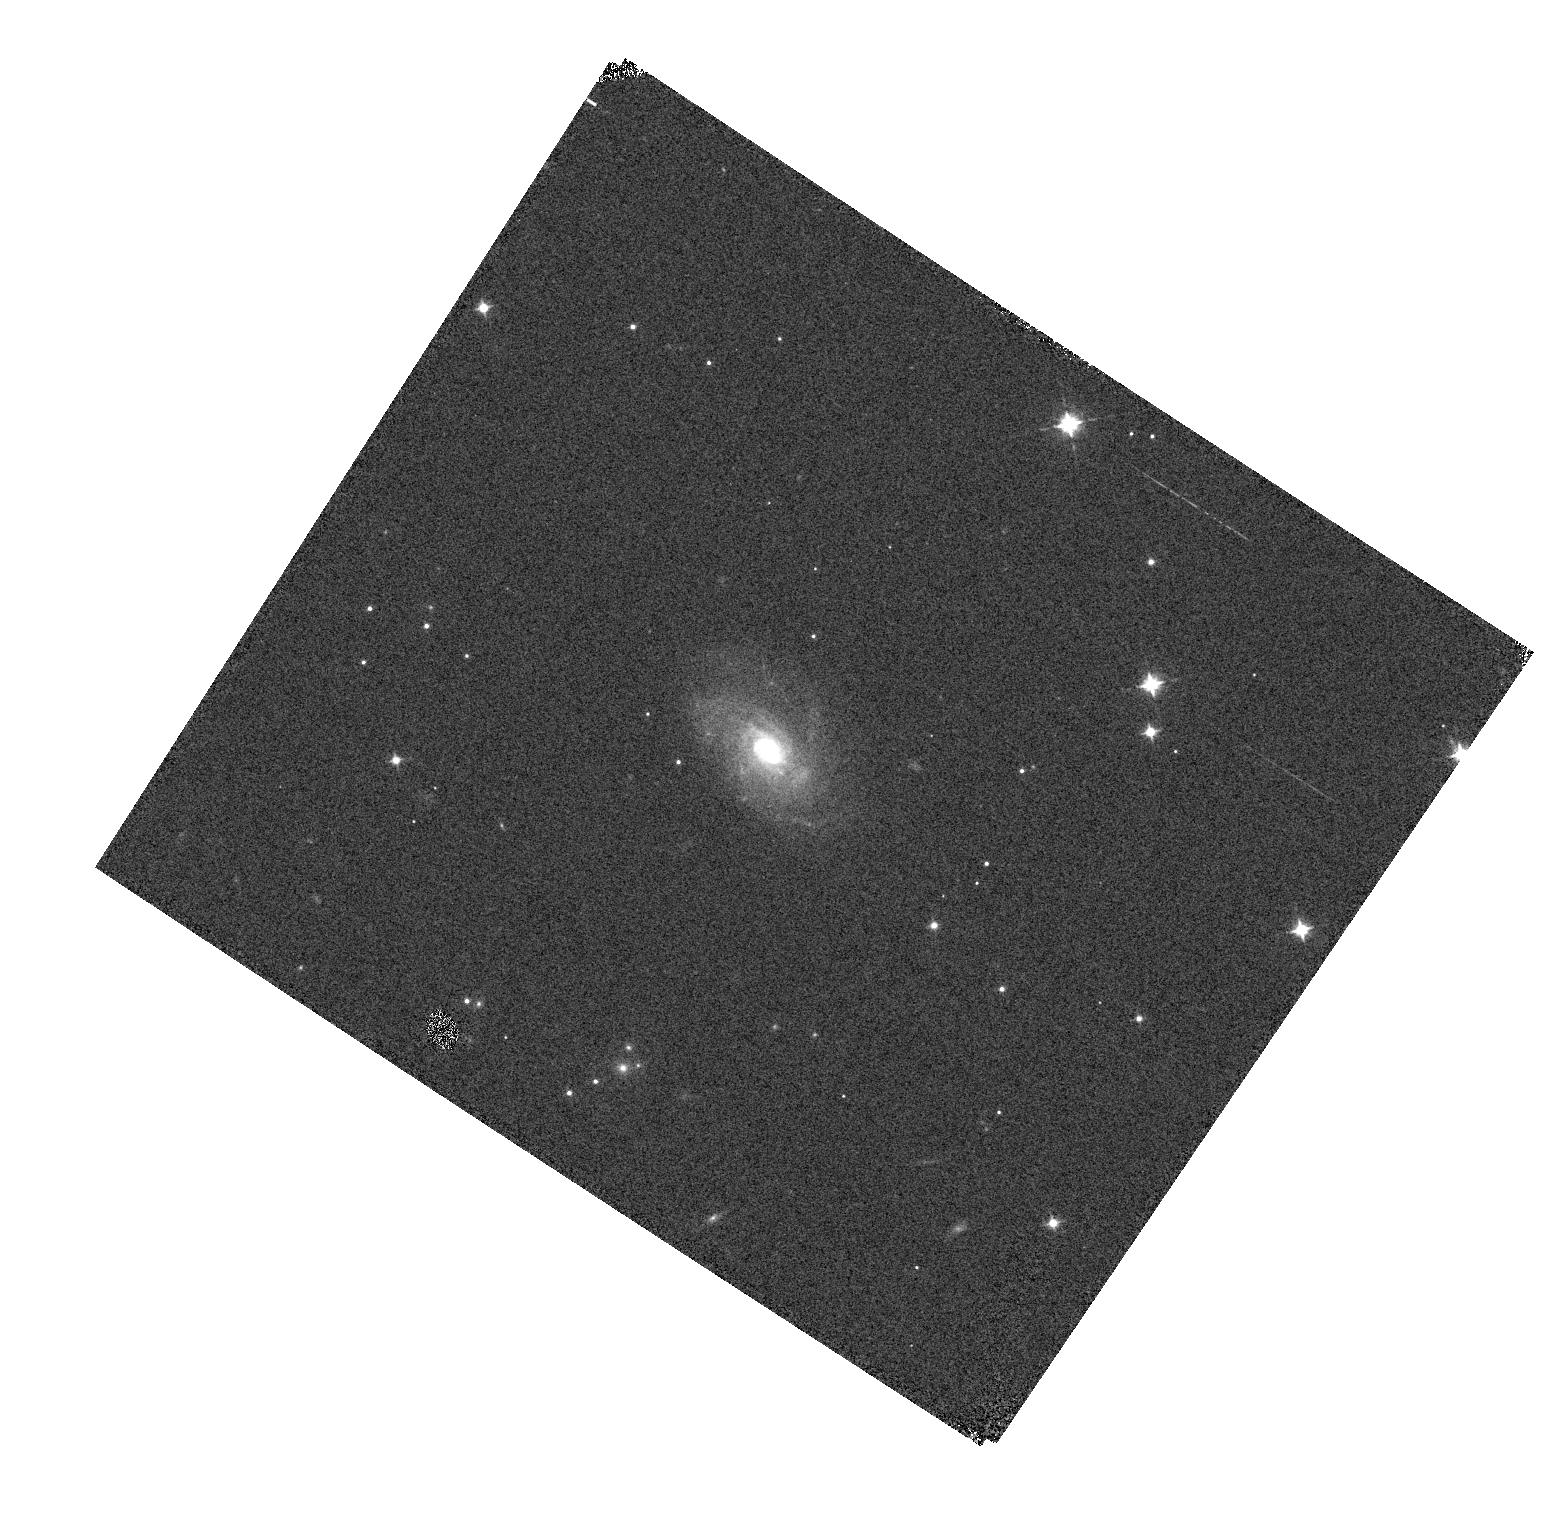
Target: SN2020RGZ
Instrument: WFC3/IR
Filter: F098M
Exposure: 1 min
Observation ID: hst_16234_86_wfc3_ir_f098m_ieel86

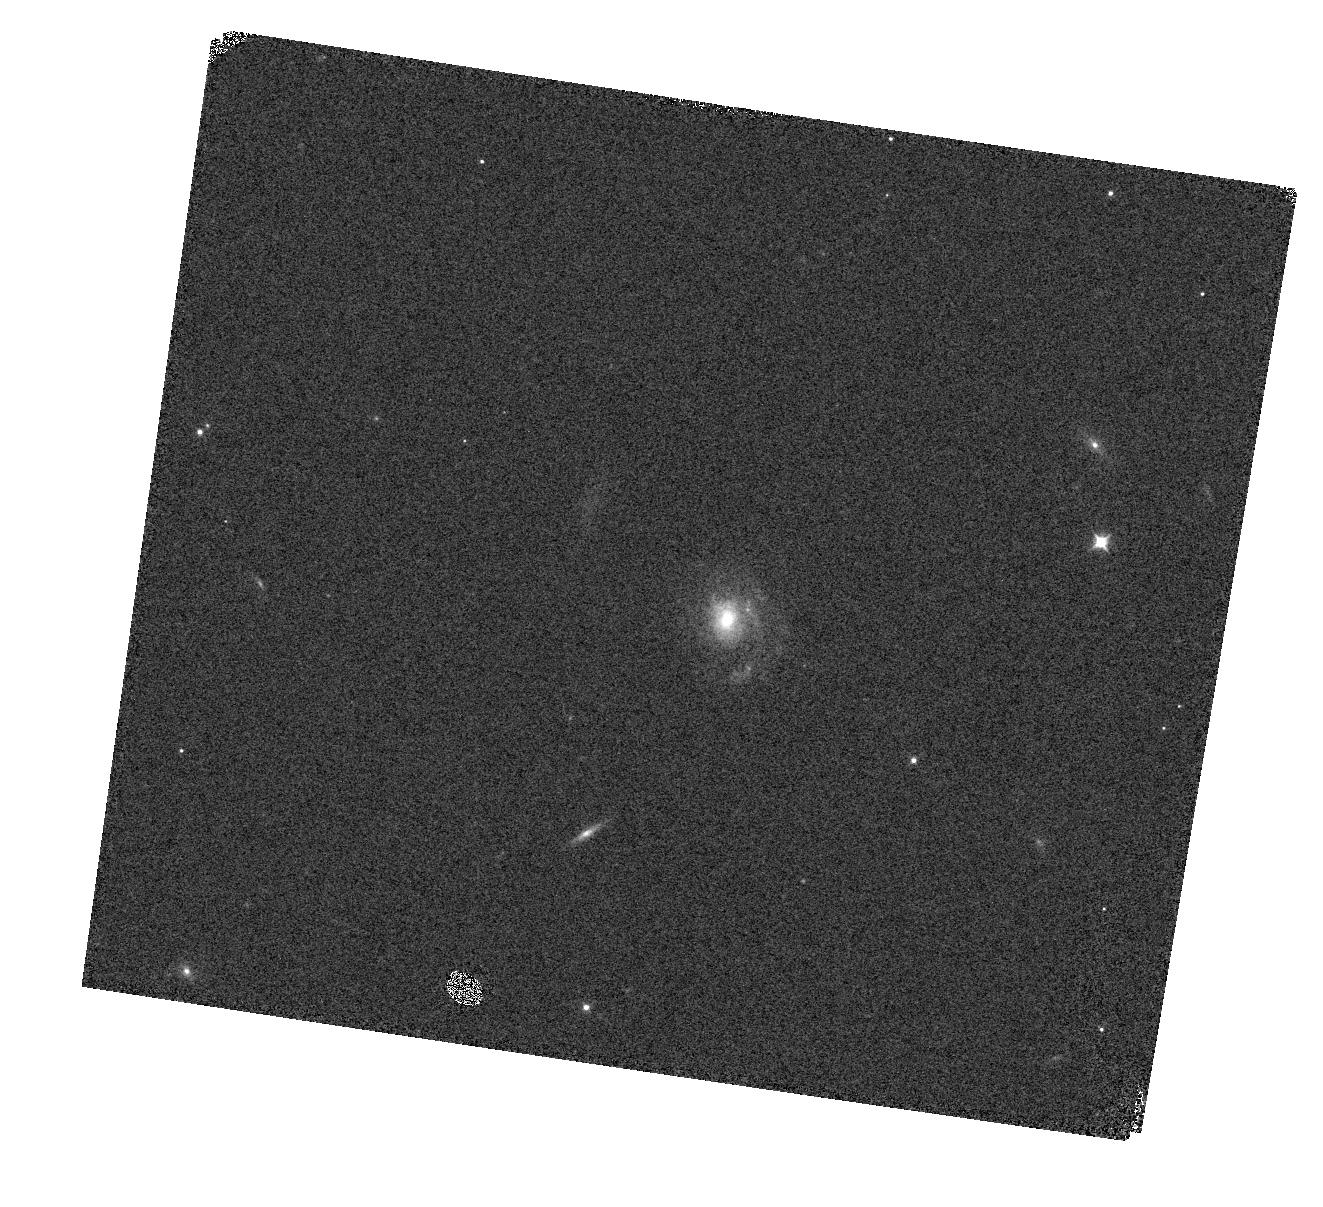
Target: SN2020TKP
Instrument: WFC3/IR
Filter: F098M
Exposure: 1 min
Observation ID: hst_16234_87_wfc3_ir_f098m_ieel87

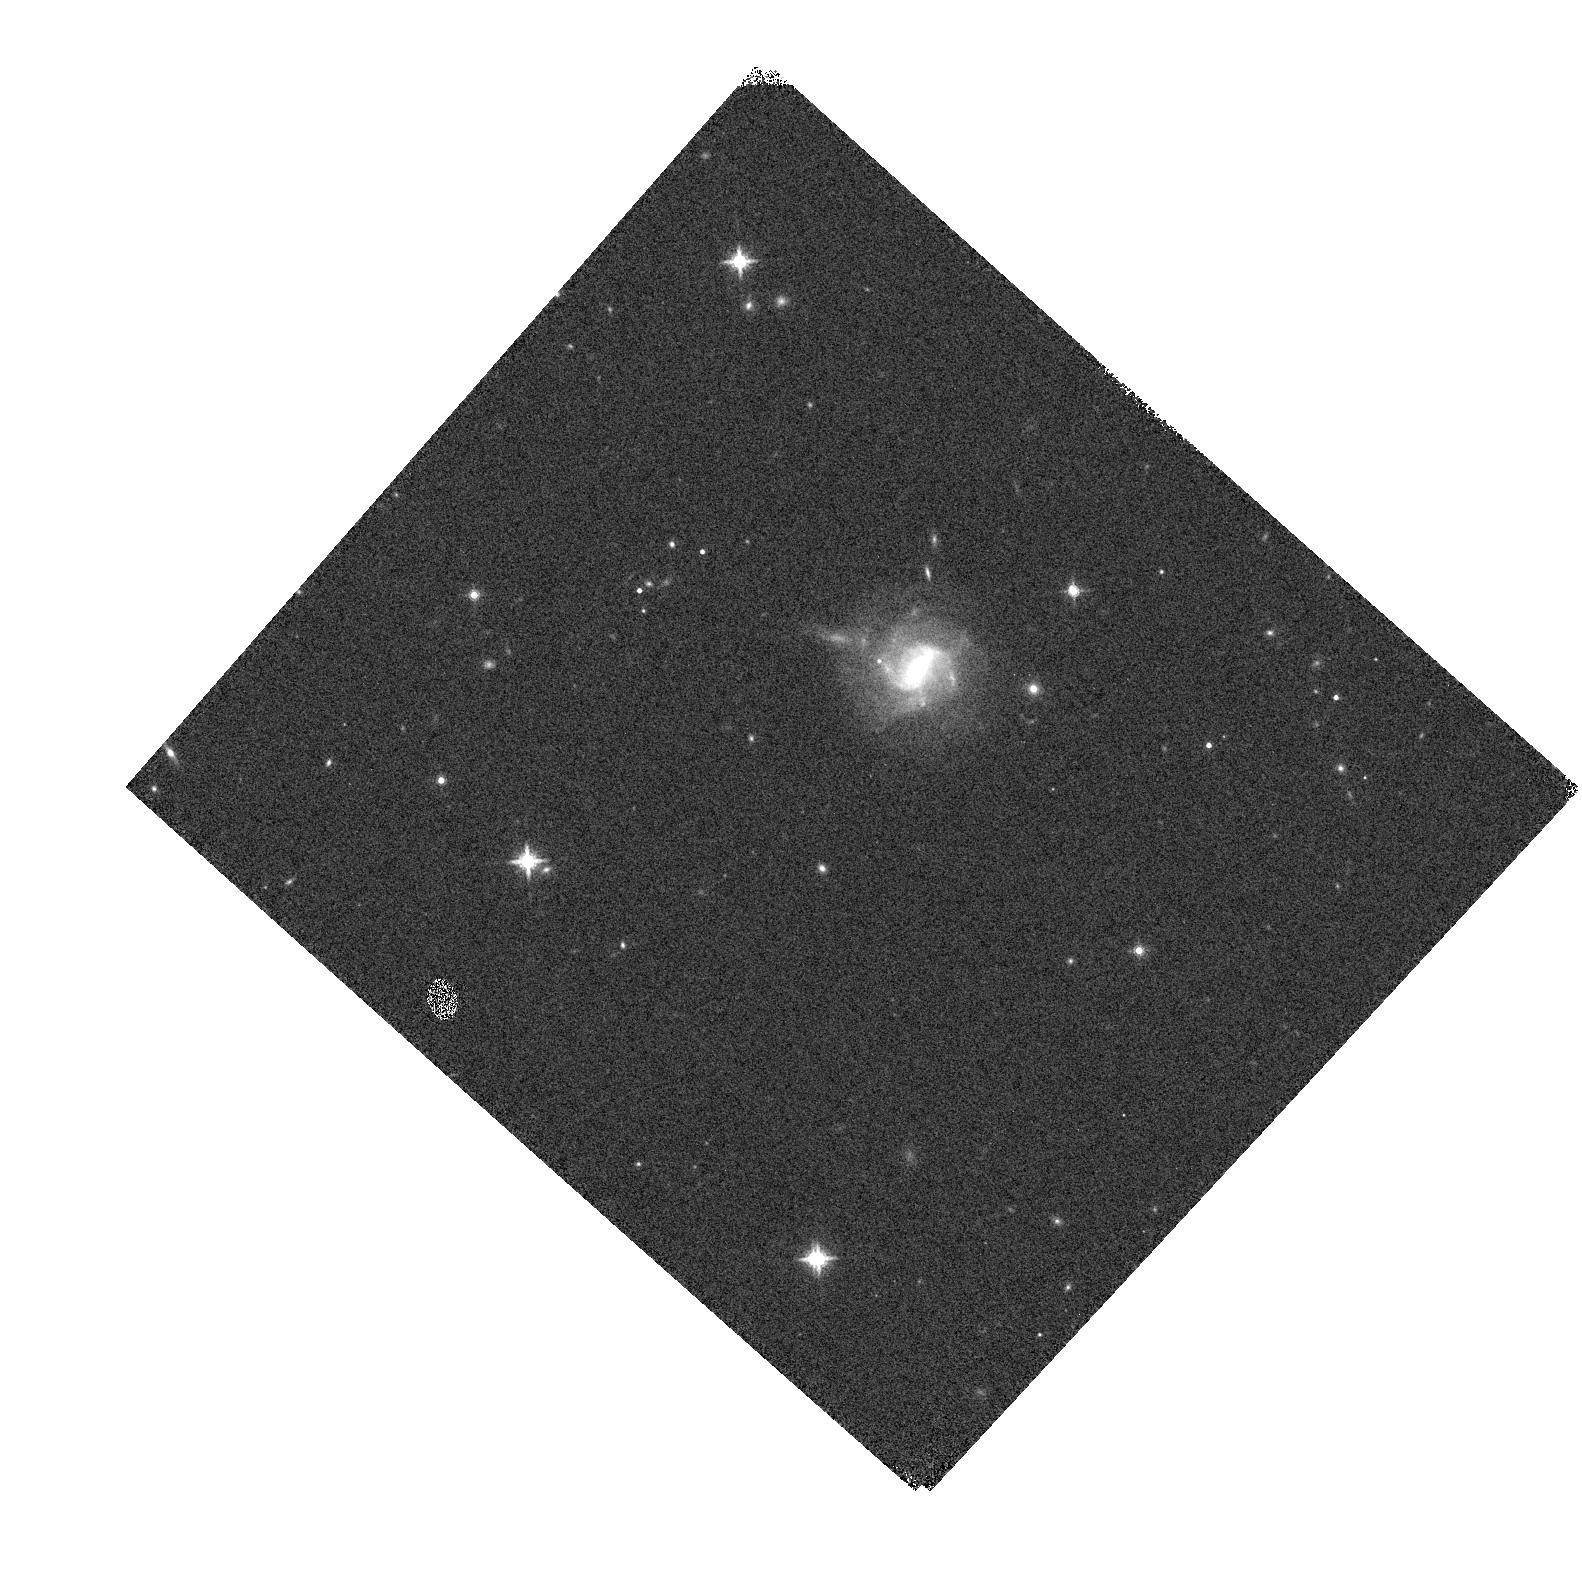
Target: SN2021IOV
Instrument: WFC3/IR
Filter: F160W
Exposure: 1 min
Observation ID: hst_16234_83_wfc3_ir_f160w_ieel83

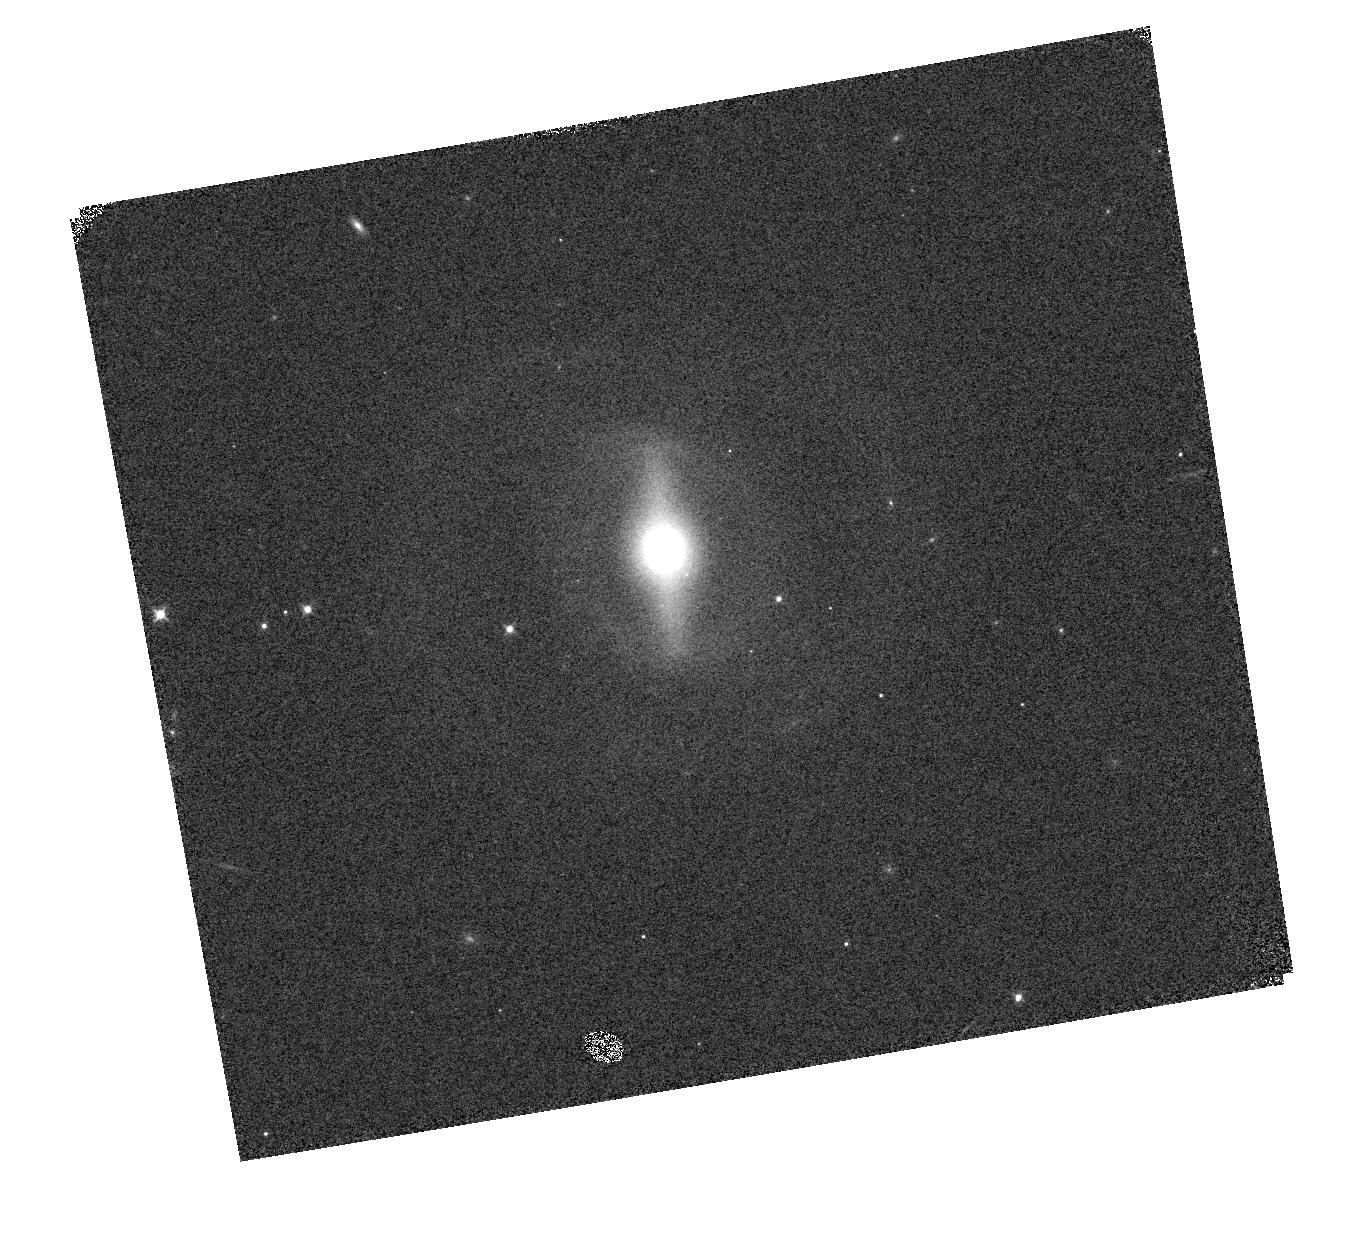
Target: SN2021MIM
Instrument: WFC3/IR
Filter: F098M
Exposure: 1 min
Observation ID: hst_16234_92_wfc3_ir_f098m_ieel92

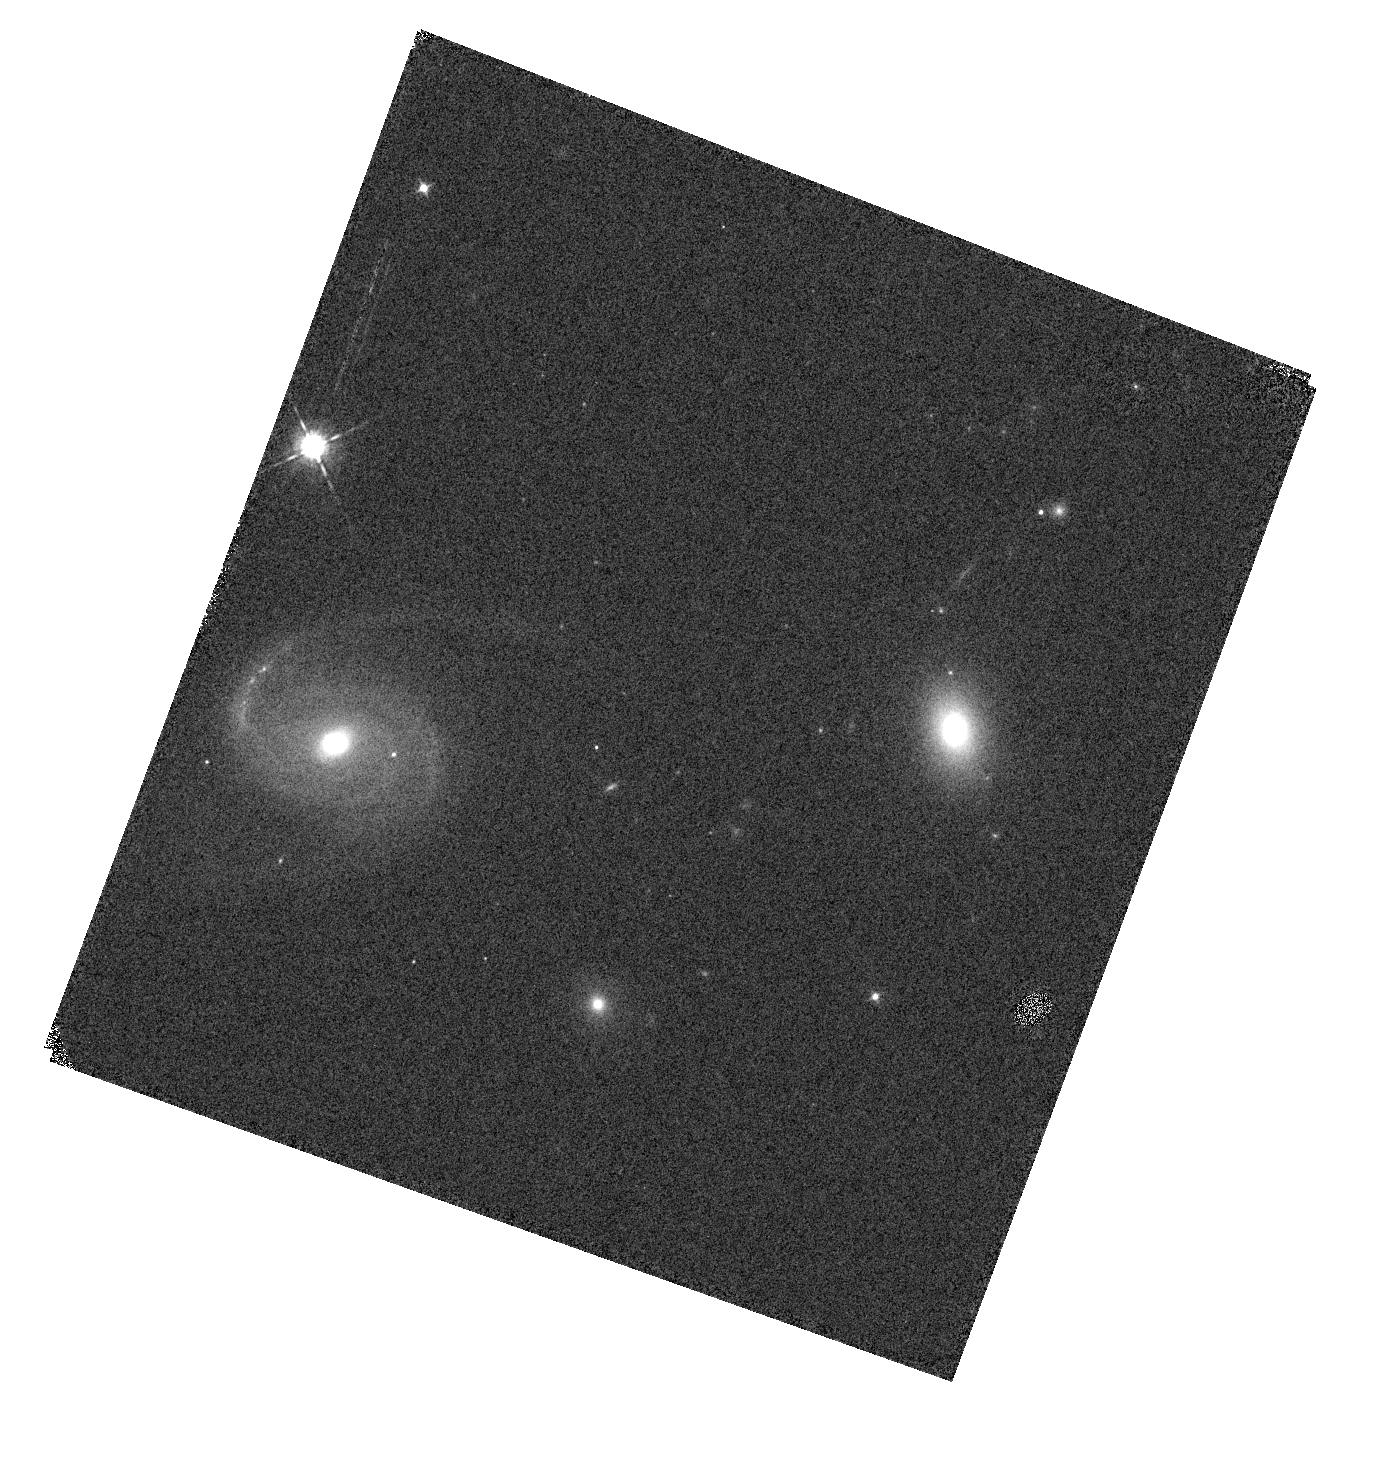
Target: SN2021IHZ
Instrument: WFC3/IR
Filter: F098M
Exposure: 1 min
Observation ID: hst_16234_74_wfc3_ir_f098m_ieel74

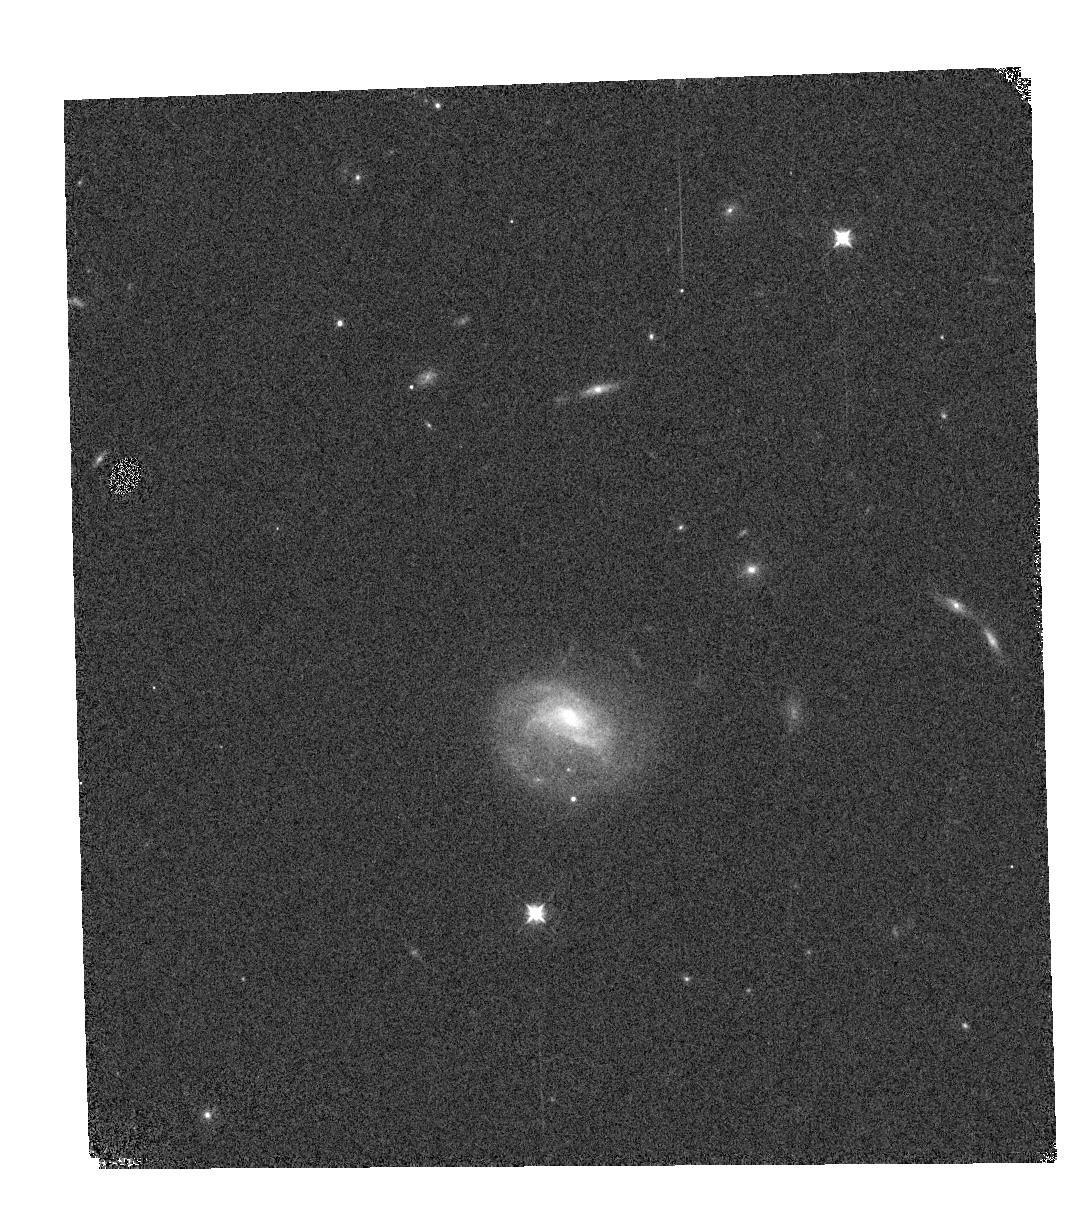
Target: SN2020ZPI
Instrument: WFC3/IR
Filter: F098M
Exposure: 1 min
Observation ID: hst_16234_89_wfc3_ir_f098m_ieel89

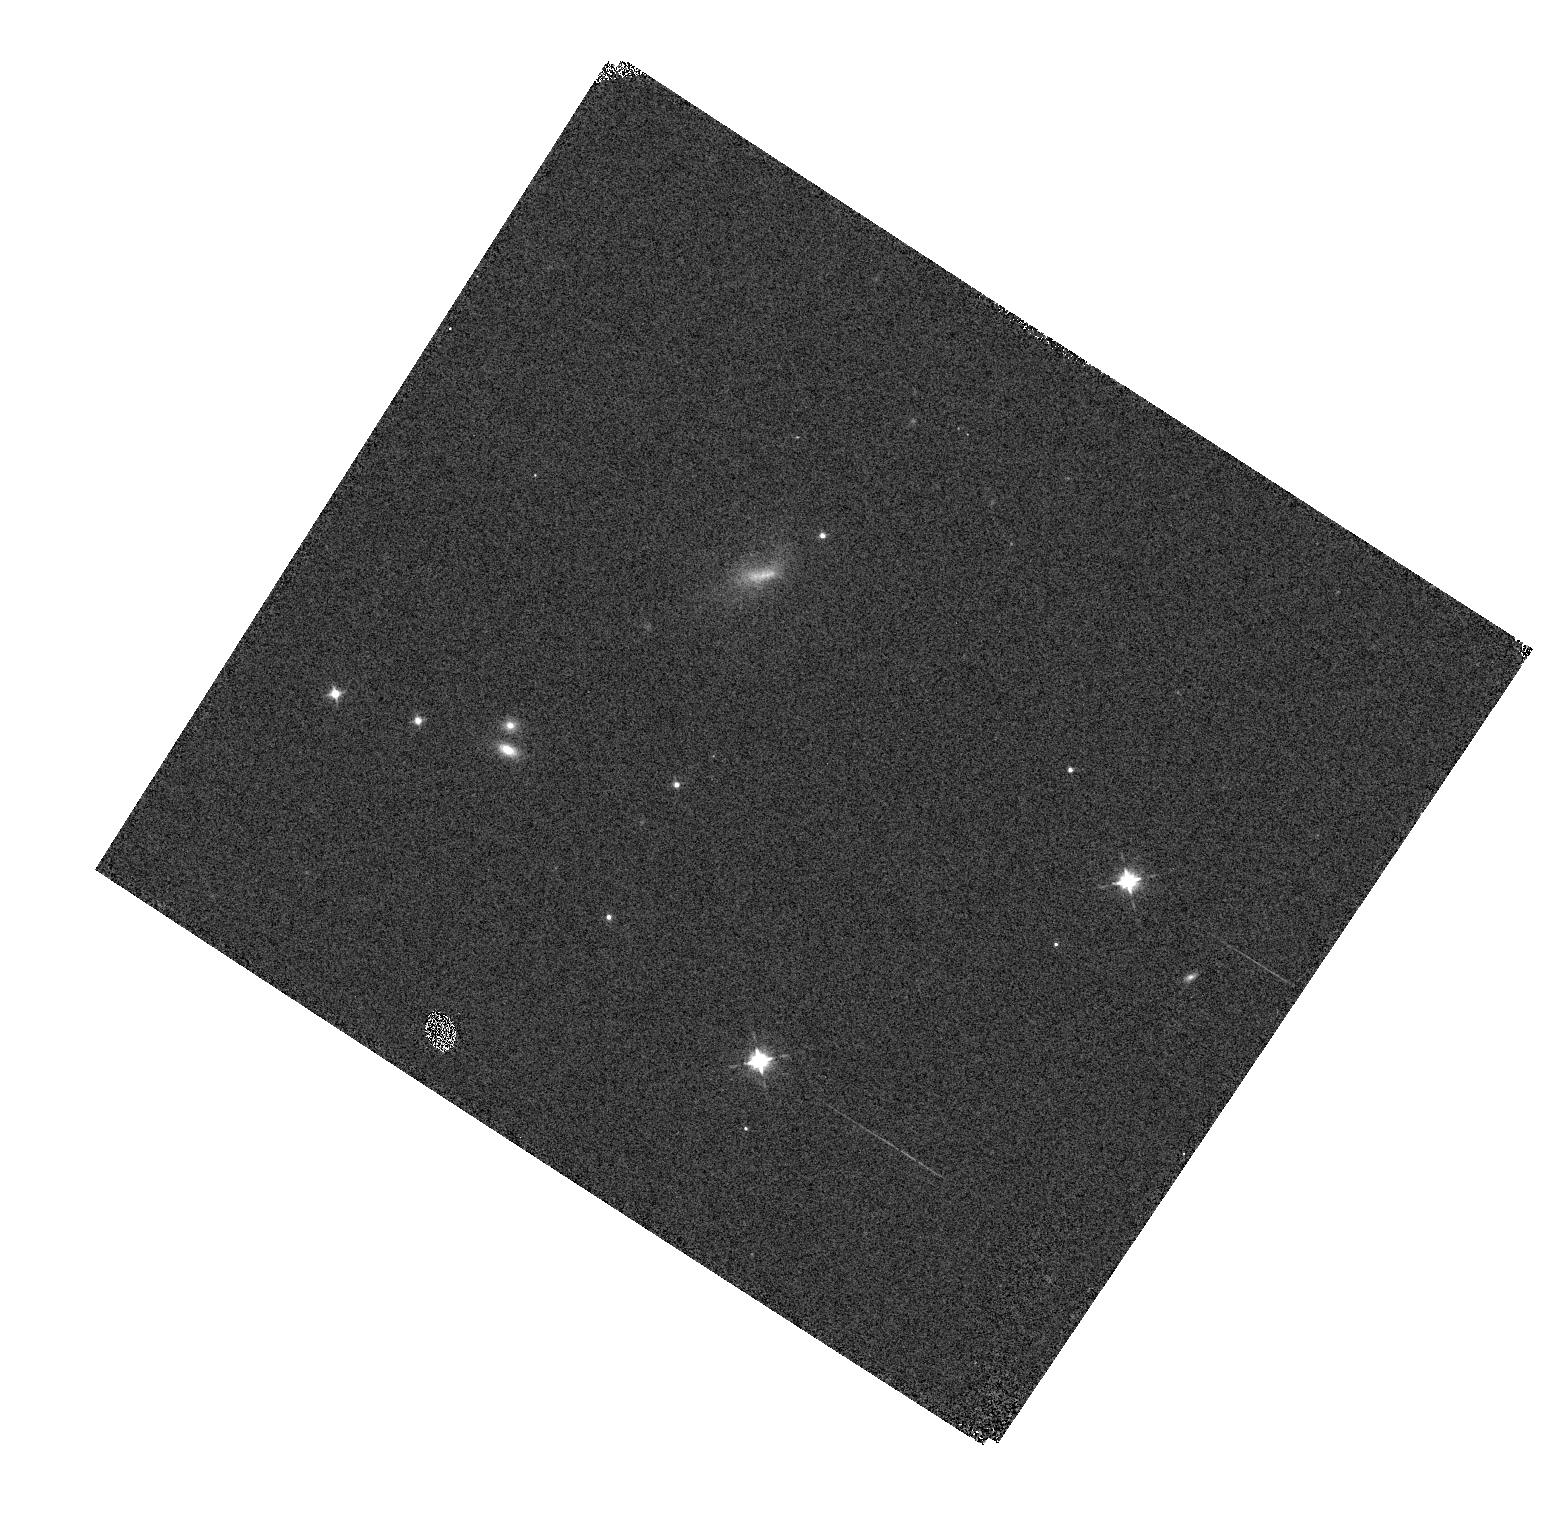
Target: SN2021GHC
Instrument: WFC3/IR
Filter: F098M
Exposure: 1 min
Observation ID: hst_16234_71_wfc3_ir_f098m_ieel71

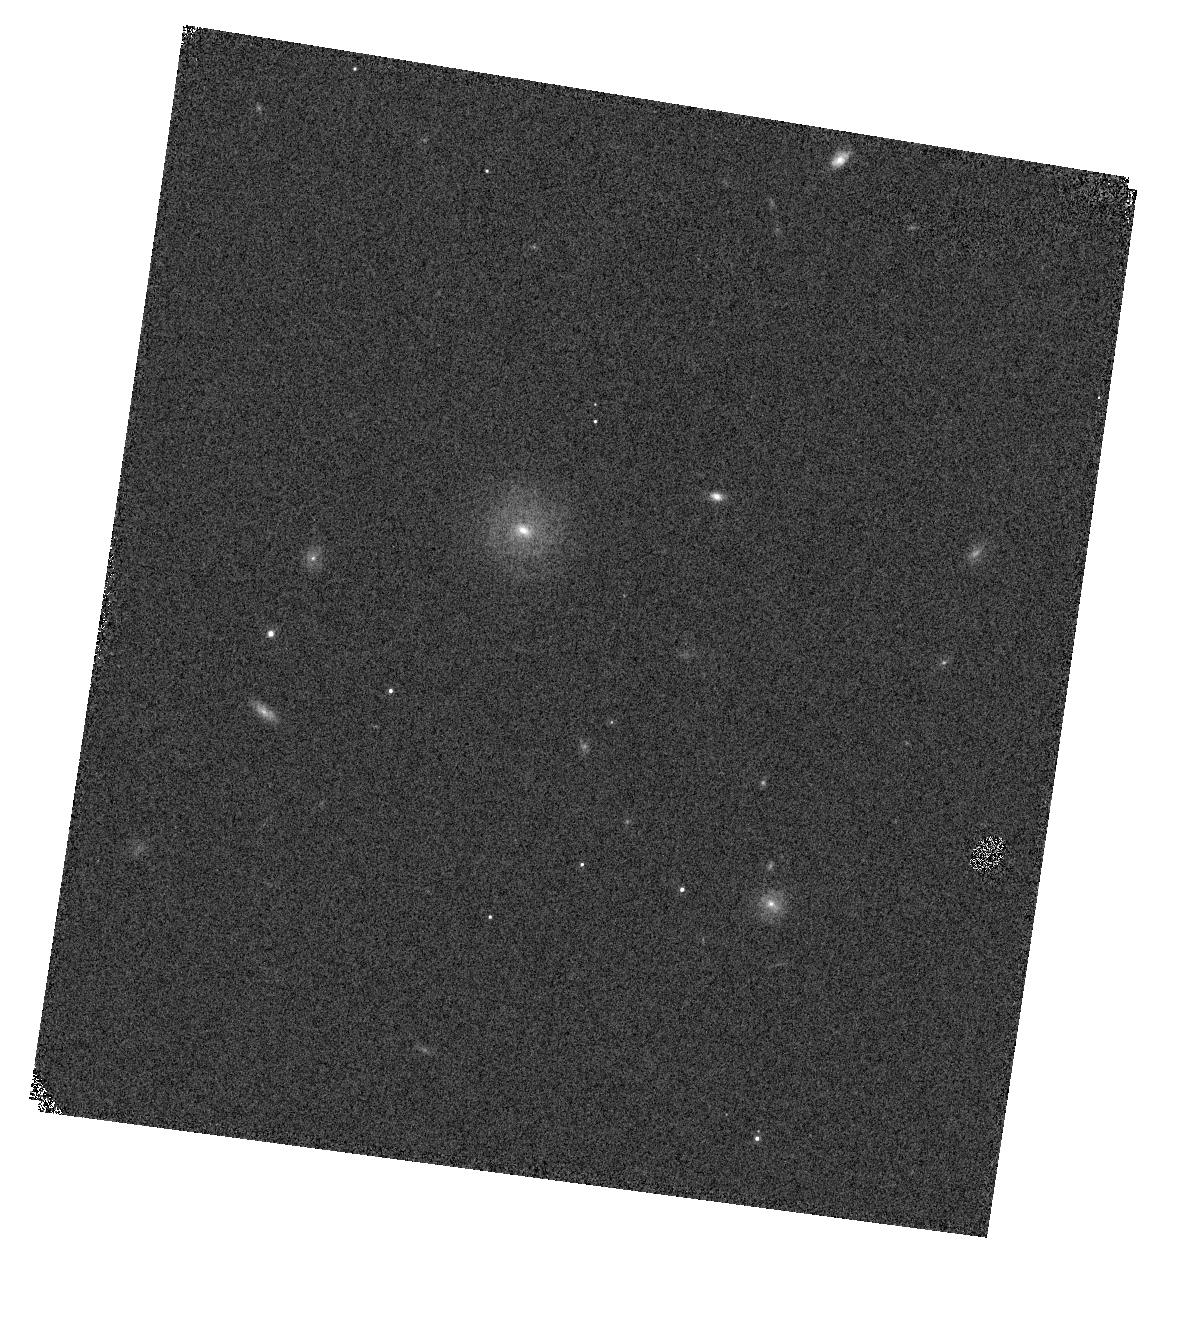
Target: SN2020FXA
Instrument: WFC3/IR
Filter: F098M
Exposure: 1 min
Observation ID: hst_16234_81_wfc3_ir_f098m_ieel81

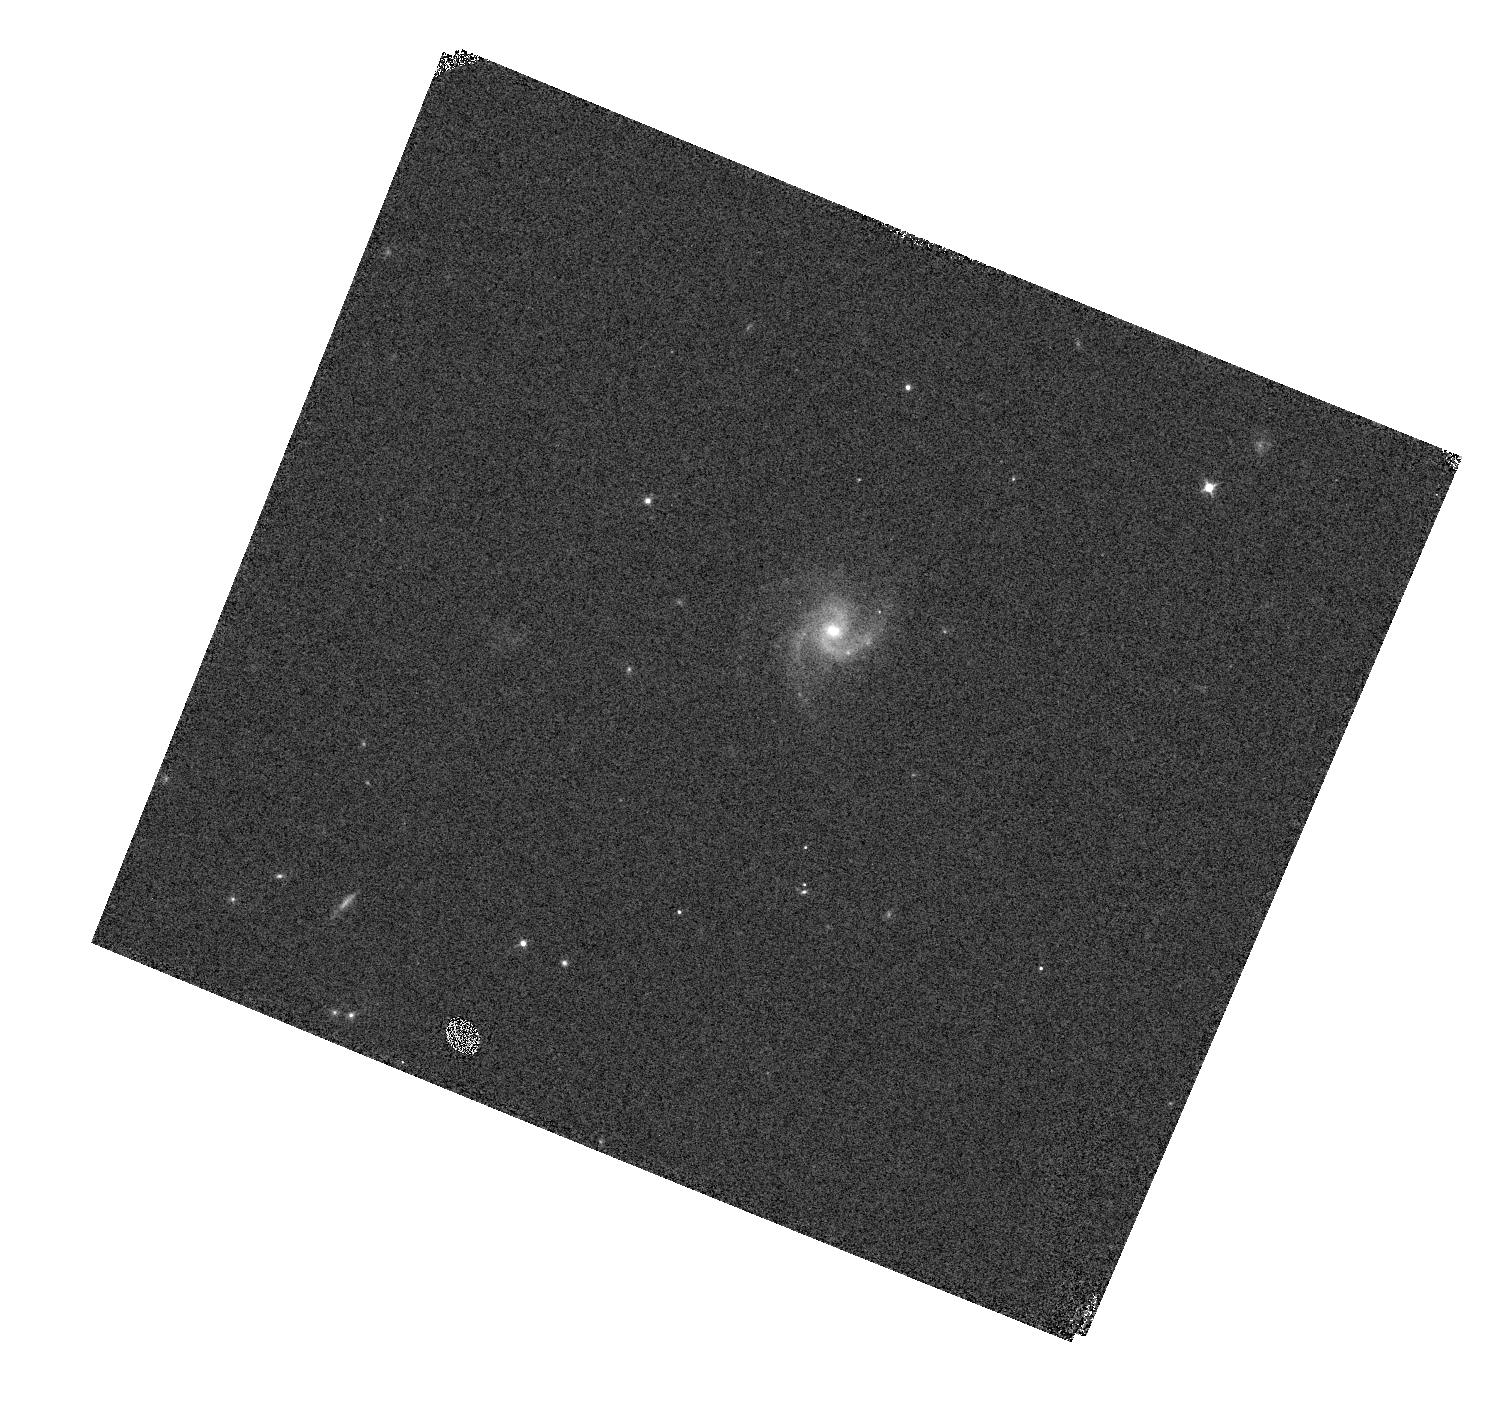
Target: SN2020TUG
Instrument: WFC3/IR
Filter: F098M
Exposure: 1 min
Observation ID: hst_16234_88_wfc3_ir_f098m_ieel88

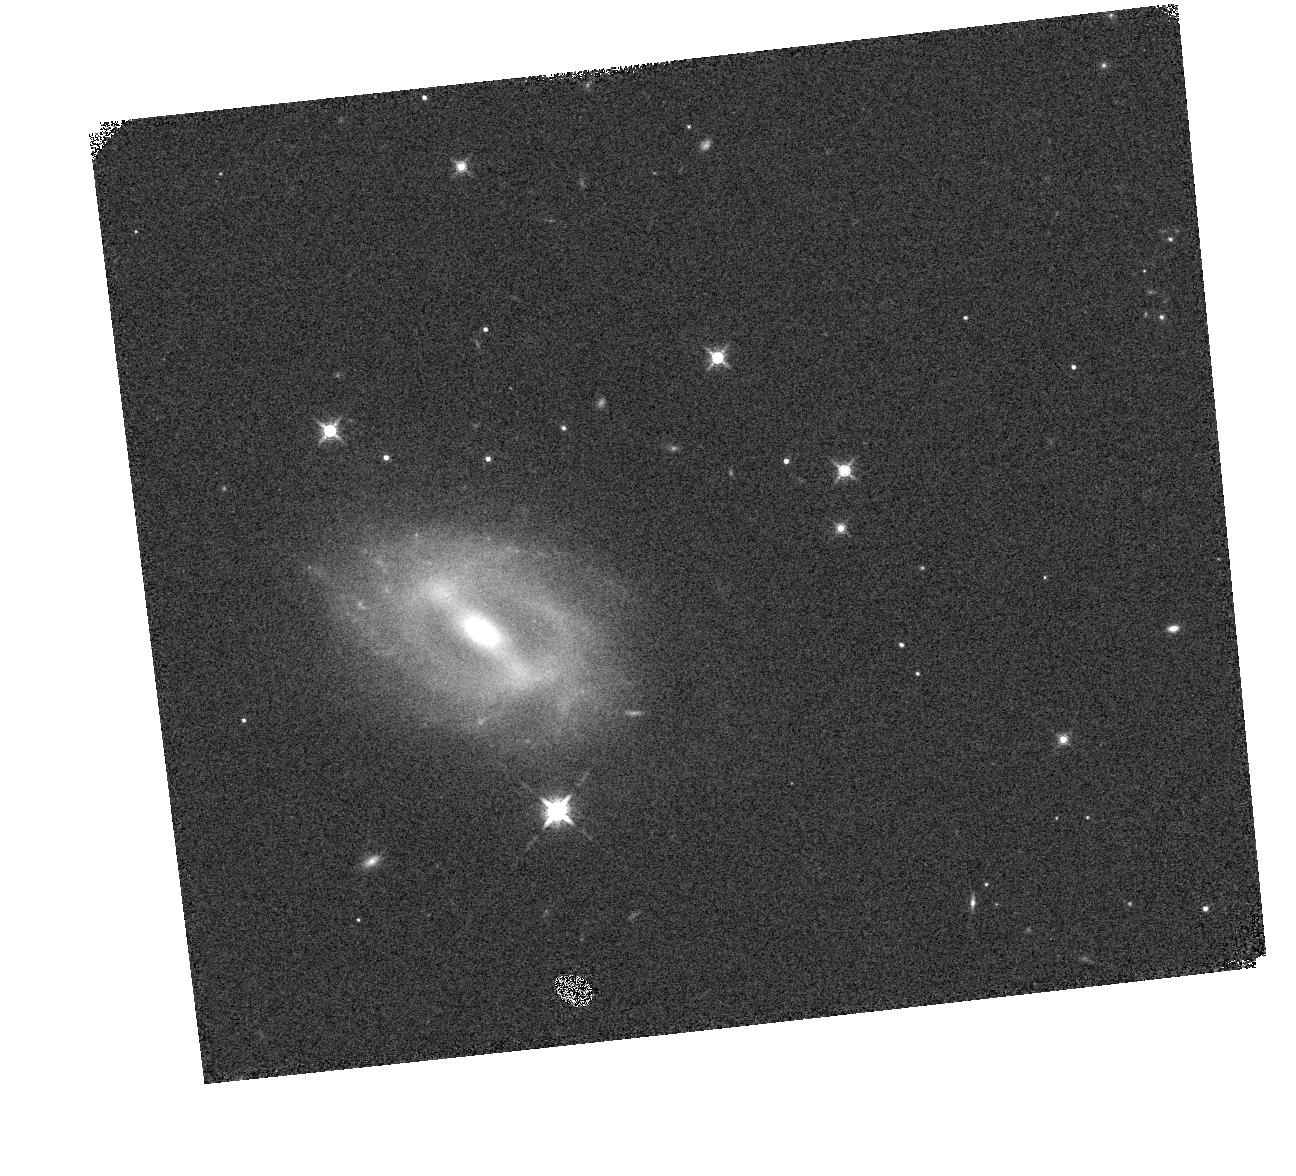
Target: SN2020KPX
Instrument: WFC3/IR
Filter: F160W
Exposure: 1 min
Observation ID: hst_16234_82_wfc3_ir_f160w_ieel82

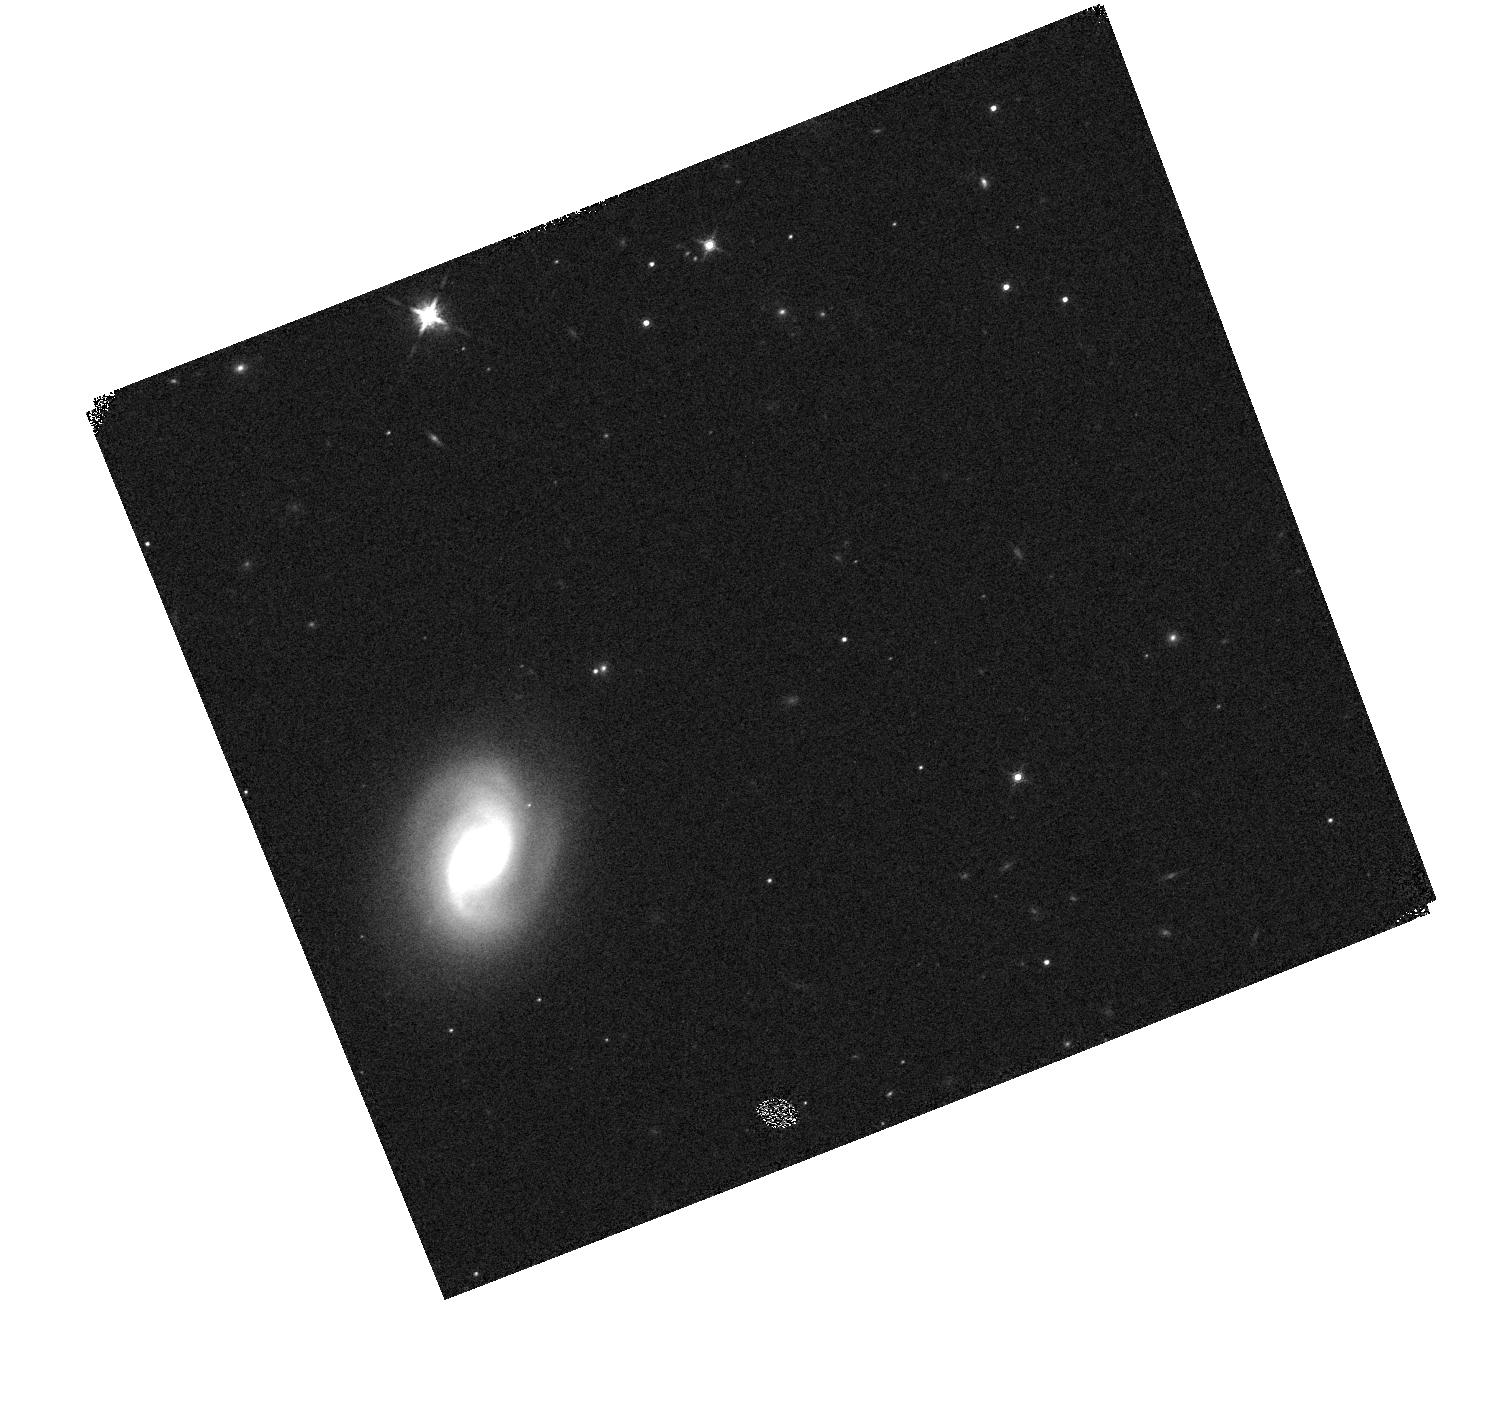
Target: SN2020KYX
Instrument: WFC3/IR
Filter: F160W
Exposure: 1 min
Observation ID: hst_16234_95_wfc3_ir_f160w_ieel95

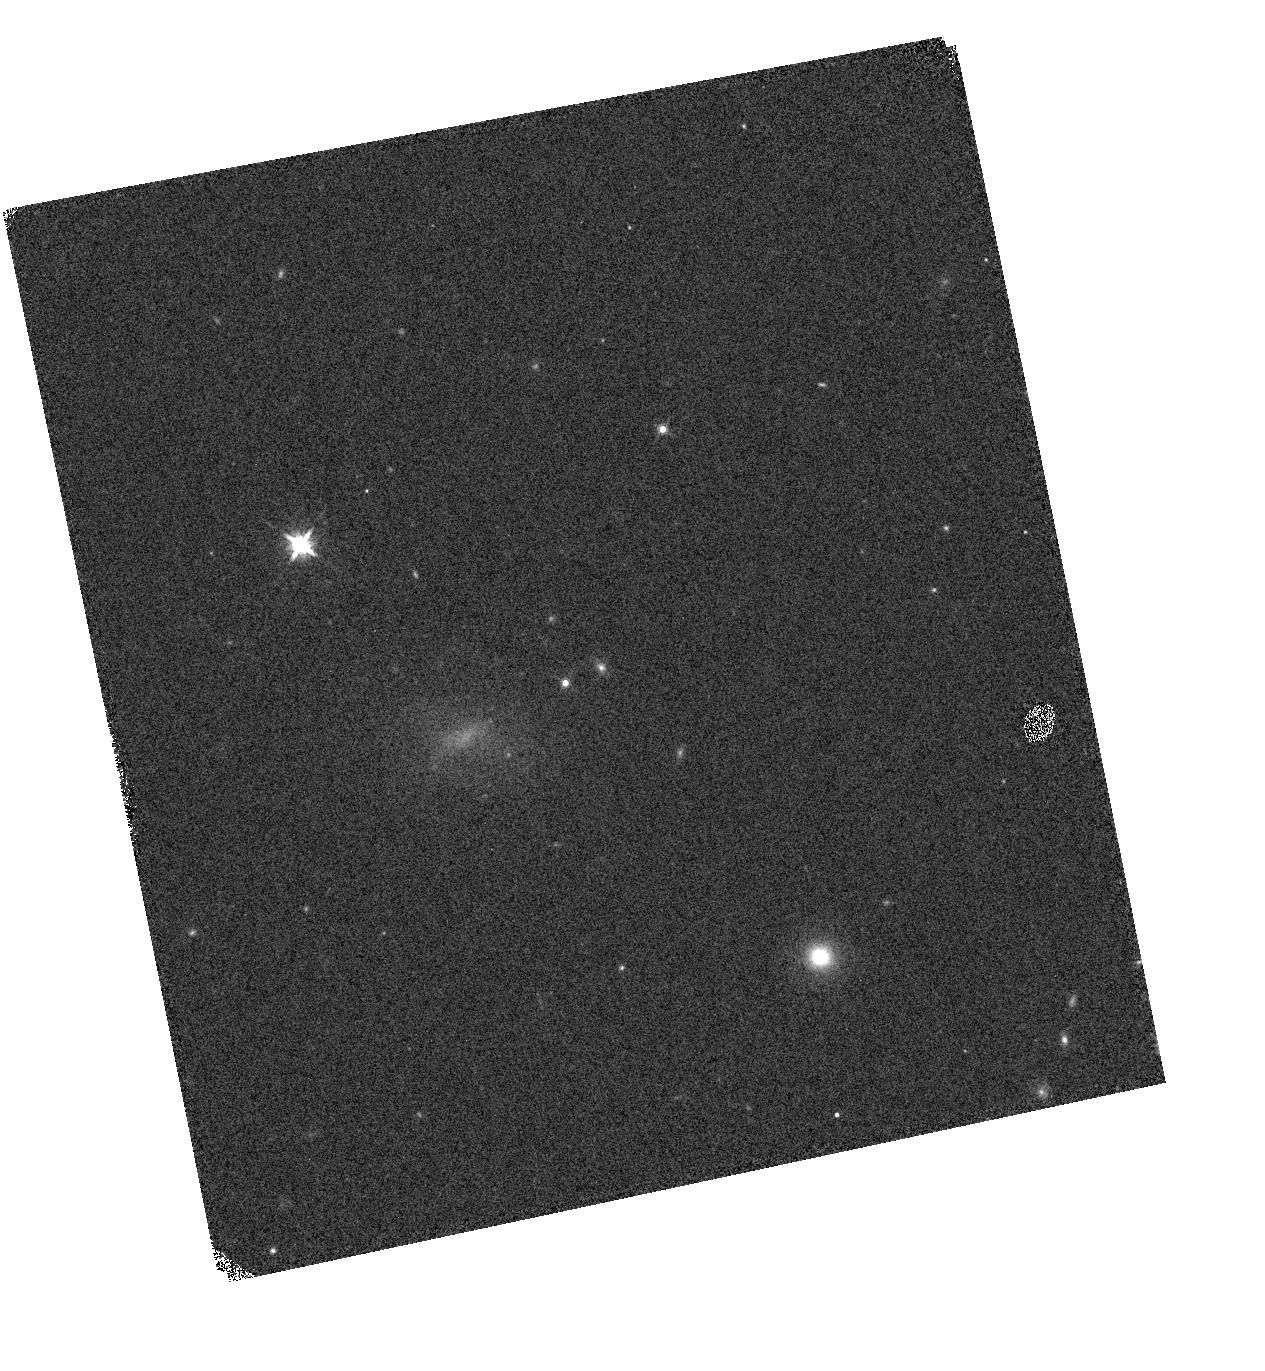
Target: SN2020ACZG
Instrument: WFC3/IR
Filter: F160W
Exposure: 1 min
Observation ID: hst_16234_65_wfc3_ir_f160w_ieel65

Supernovae in the Infrared avec Hubble (PI: Jha, Saurabh W.)

Near-infrared observations of type-Ia supernovae (SN Ia) significantly improve their cosmological utility. Unlike in the optical, where they must be standardized via light-curve shape and color, SN Ia are nearly standard candles in the infrared, showing little intrinsic luminosity variation with reduced sensitivity to dust extinction. However, because of strong and variable atmospheric absorption, ground-based near-infrared data are difficult to calibrate with the precision required at the forefront of cosmological measurements today. Here we propose HST WFC3/IR photometry and spectrophotometry of a sample of 24 Hubble-flow (0.02 < z < 0.07) SN Ia, efficiently obtained with non-disruptive target of opportunity observations. Hubble-flow SN Ia are critical to all cosmological uses of SN Ia, both at low redshift (e.g., measuring the Hubble constant) and high redshift (constraining the dark energy equation of state). Our program will: (1) establish a legacy sample of well-calibrated SN Ia spectrophotometry covering a continuous rest-frame wavelength range from 0.8 to 1.7 microns as a foundation for WFIRST, (2) yield a 2.7% measurement of H0 with near-infrared only observations of SN Ia, and (3) constrain dark energy in concert with data from the RAISINs surveys, producing a WFC3/IR-only Hubble diagram from z = 0.02 to z = 0.6.